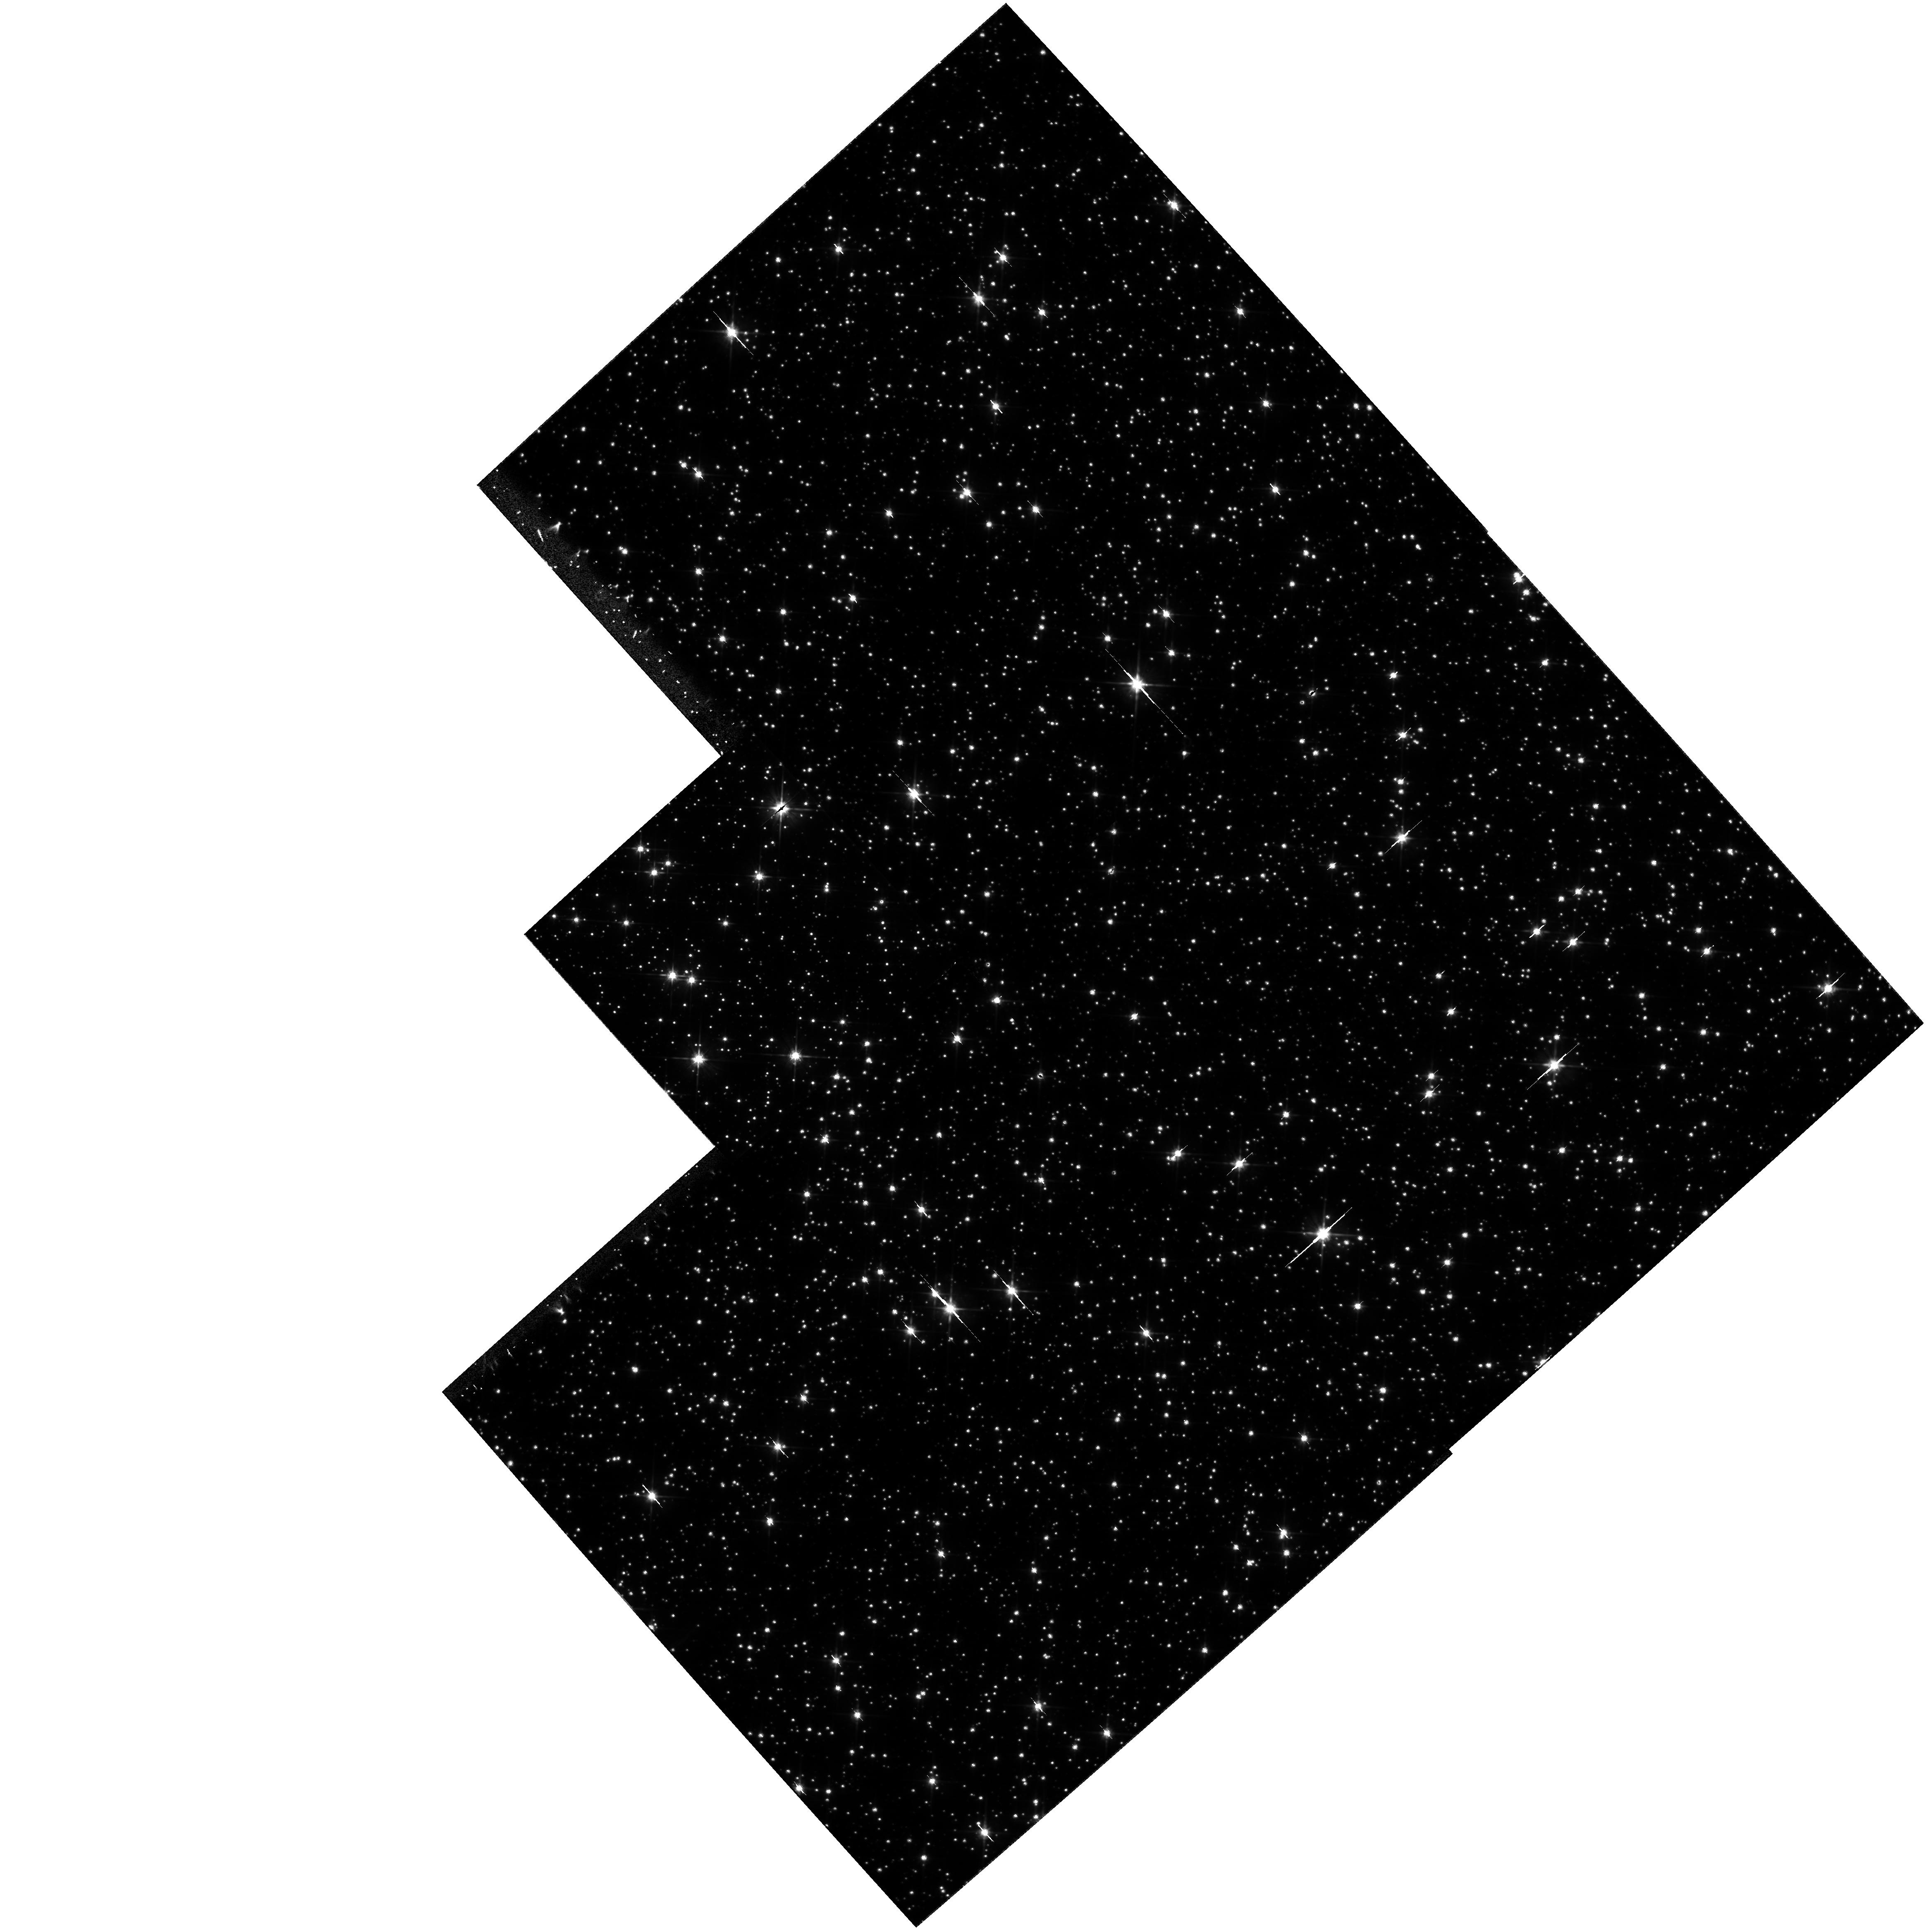
Target: NGC6558-FLD1. Instrument: WFPC2/PC. Filter: F606W. Exposure: 1.8 h. Observation ID: hst_6820_01_wfpc2_pc_f606w_u3lt01

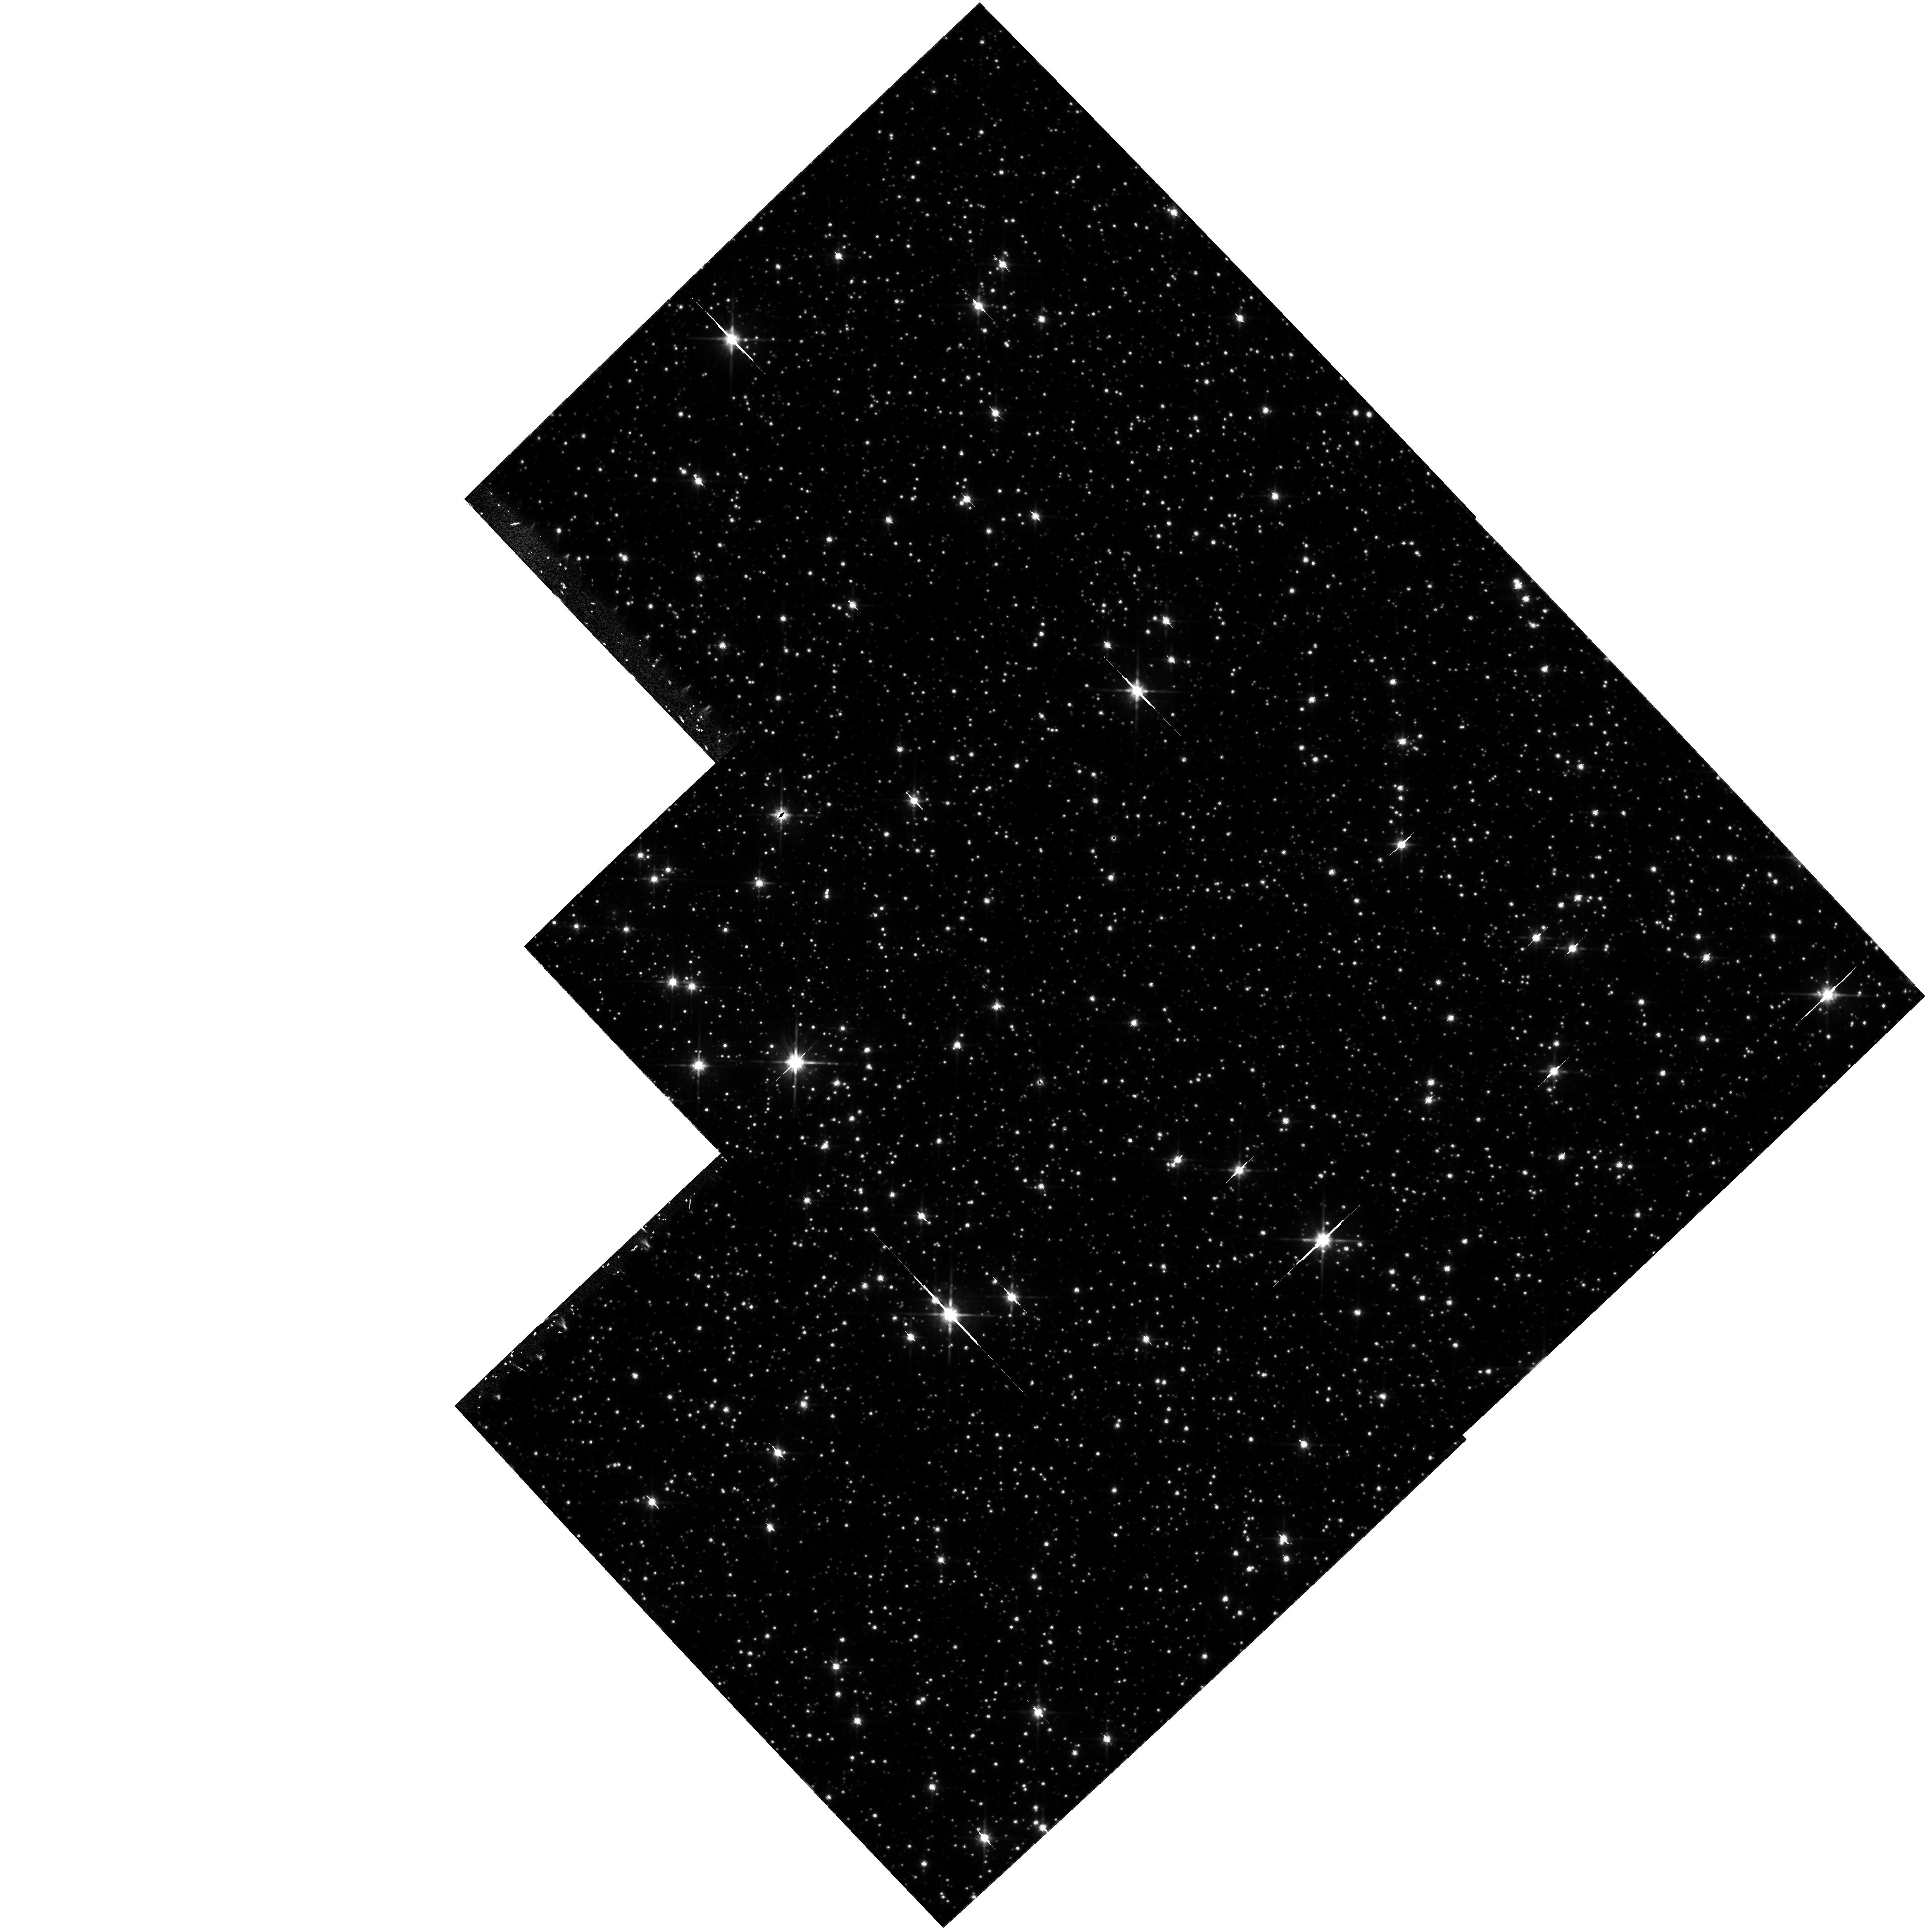
Target: NGC6558-FLD1. Instrument: WFPC2/PC. Filter: F814W. Exposure: 1.2 h. Observation ID: hst_6820_02_wfpc2_pc_f814w_u3lt02

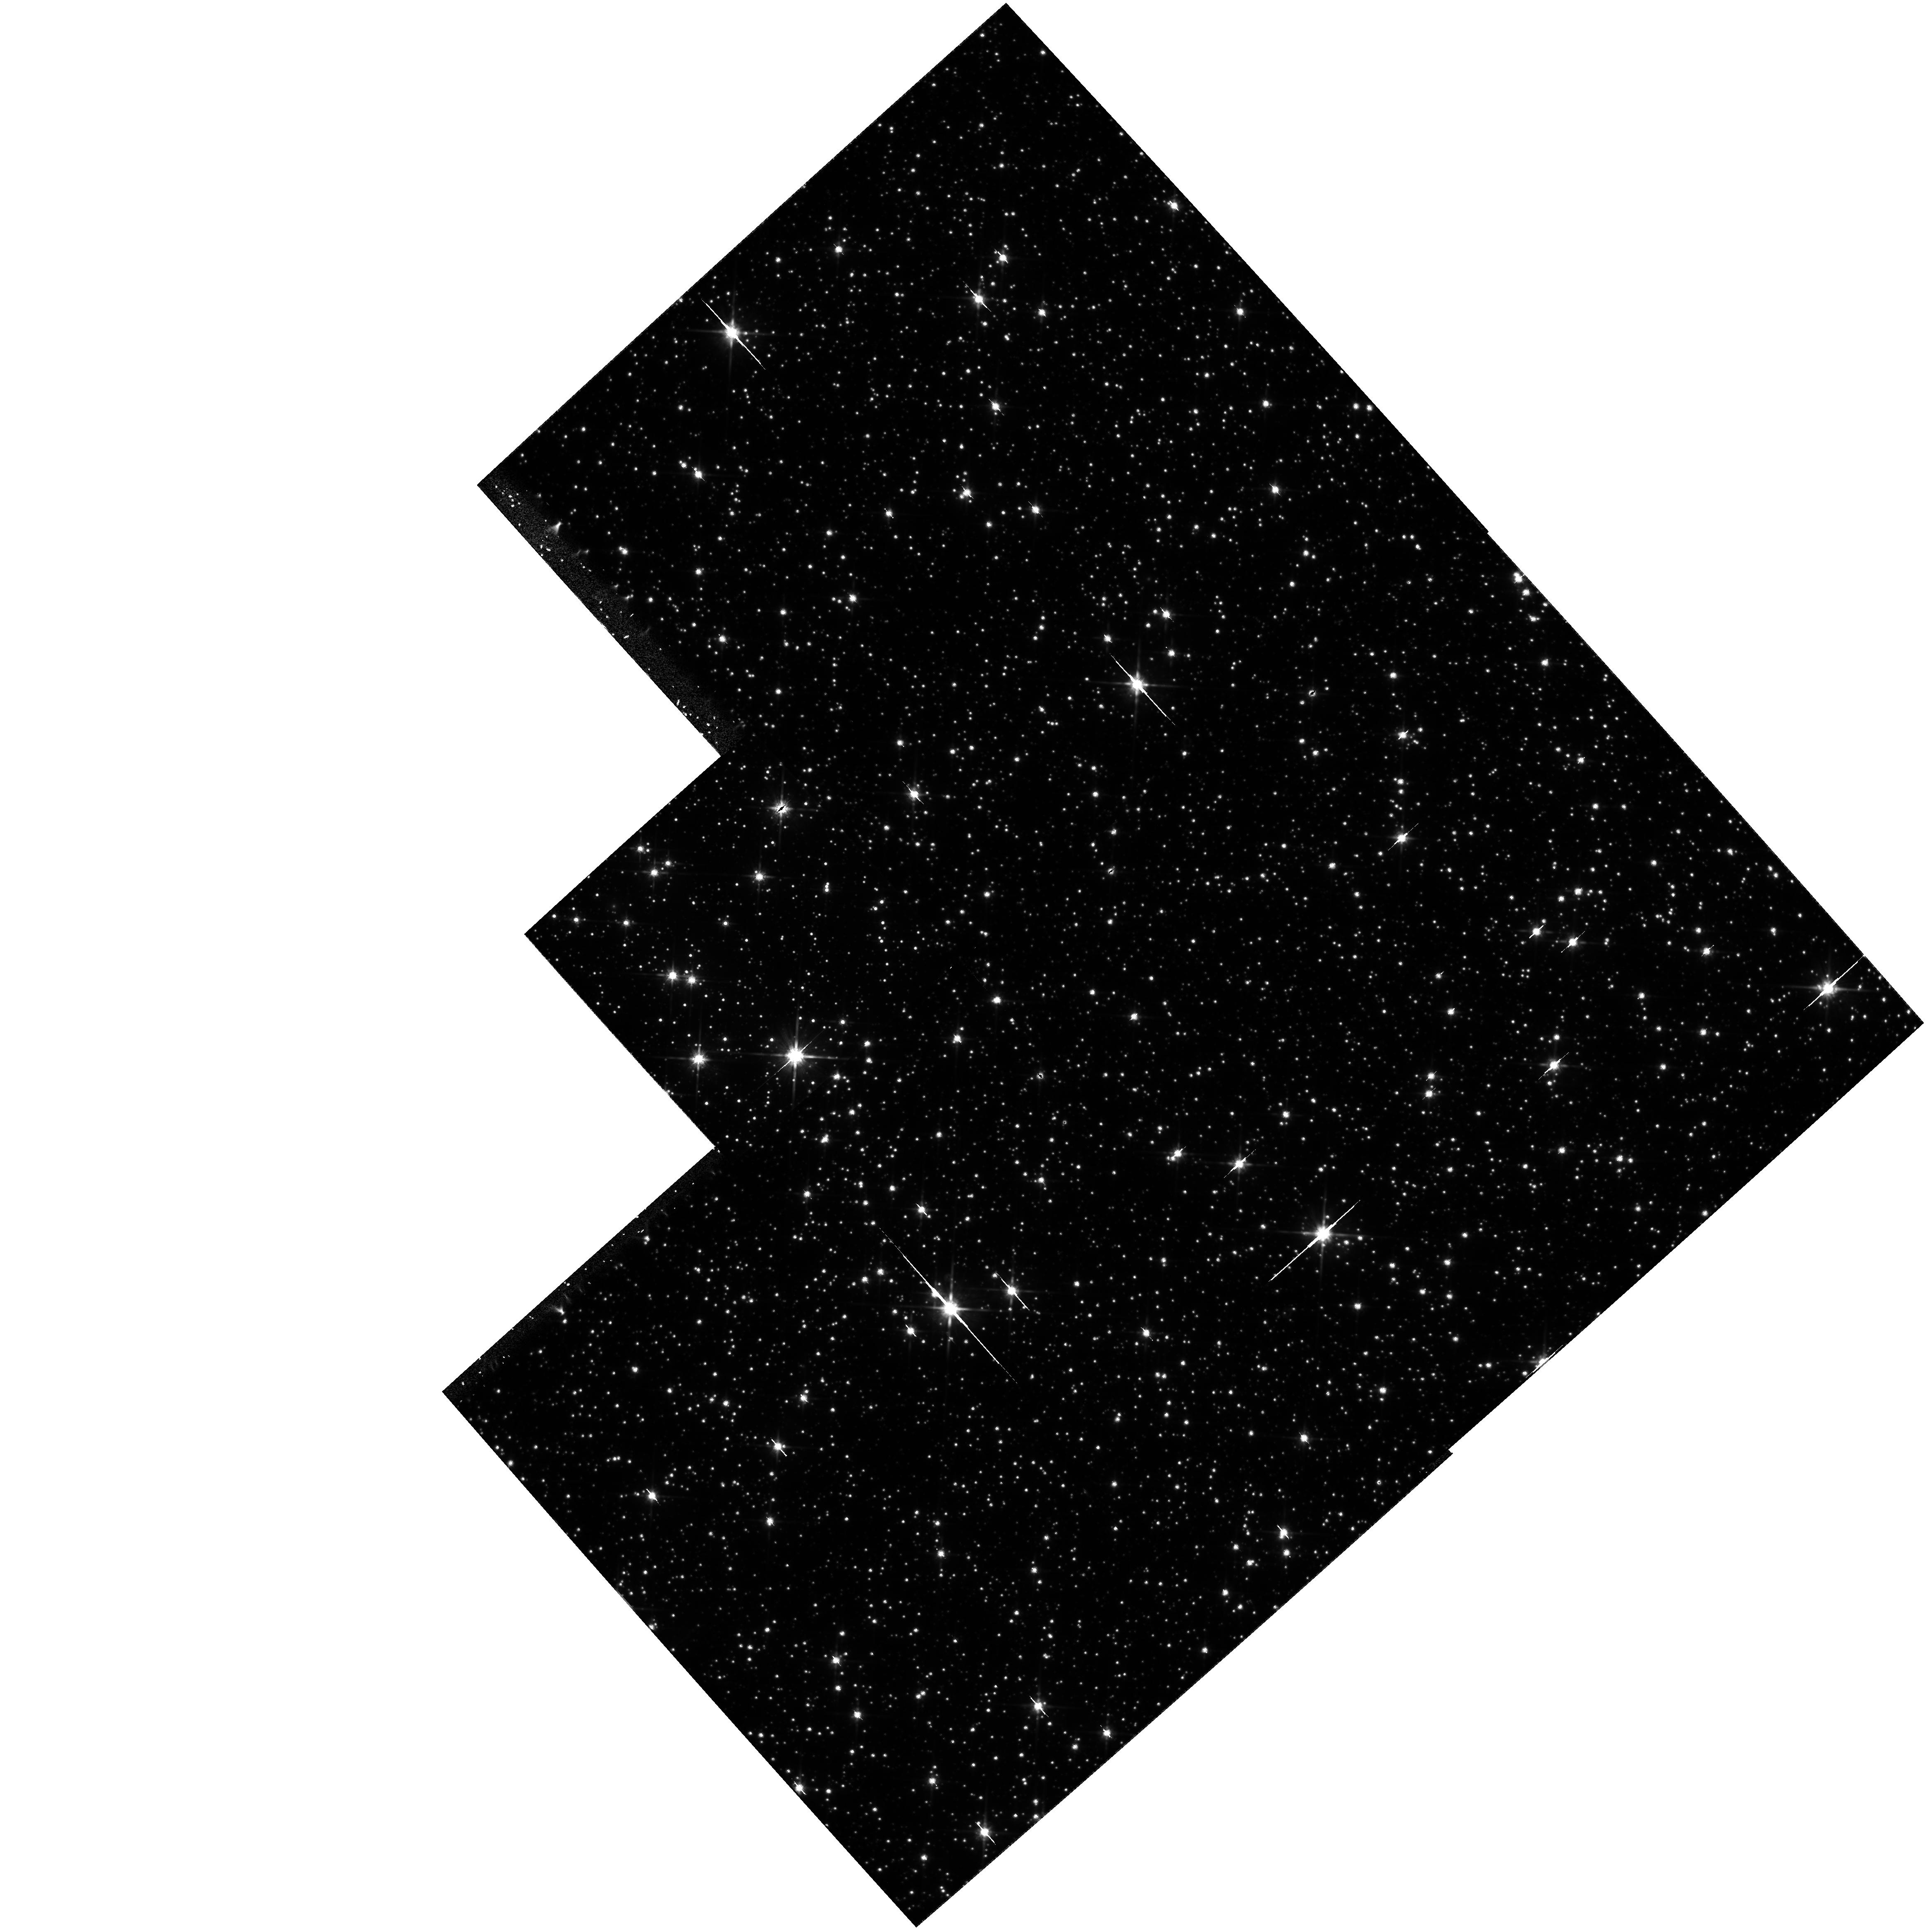
Target: NGC6558-FLD1. Instrument: WFPC2/PC. Filter: F814W. Exposure: 1.8 h. Observation ID: hst_6820_01_wfpc2_pc_f814w_u3lt01

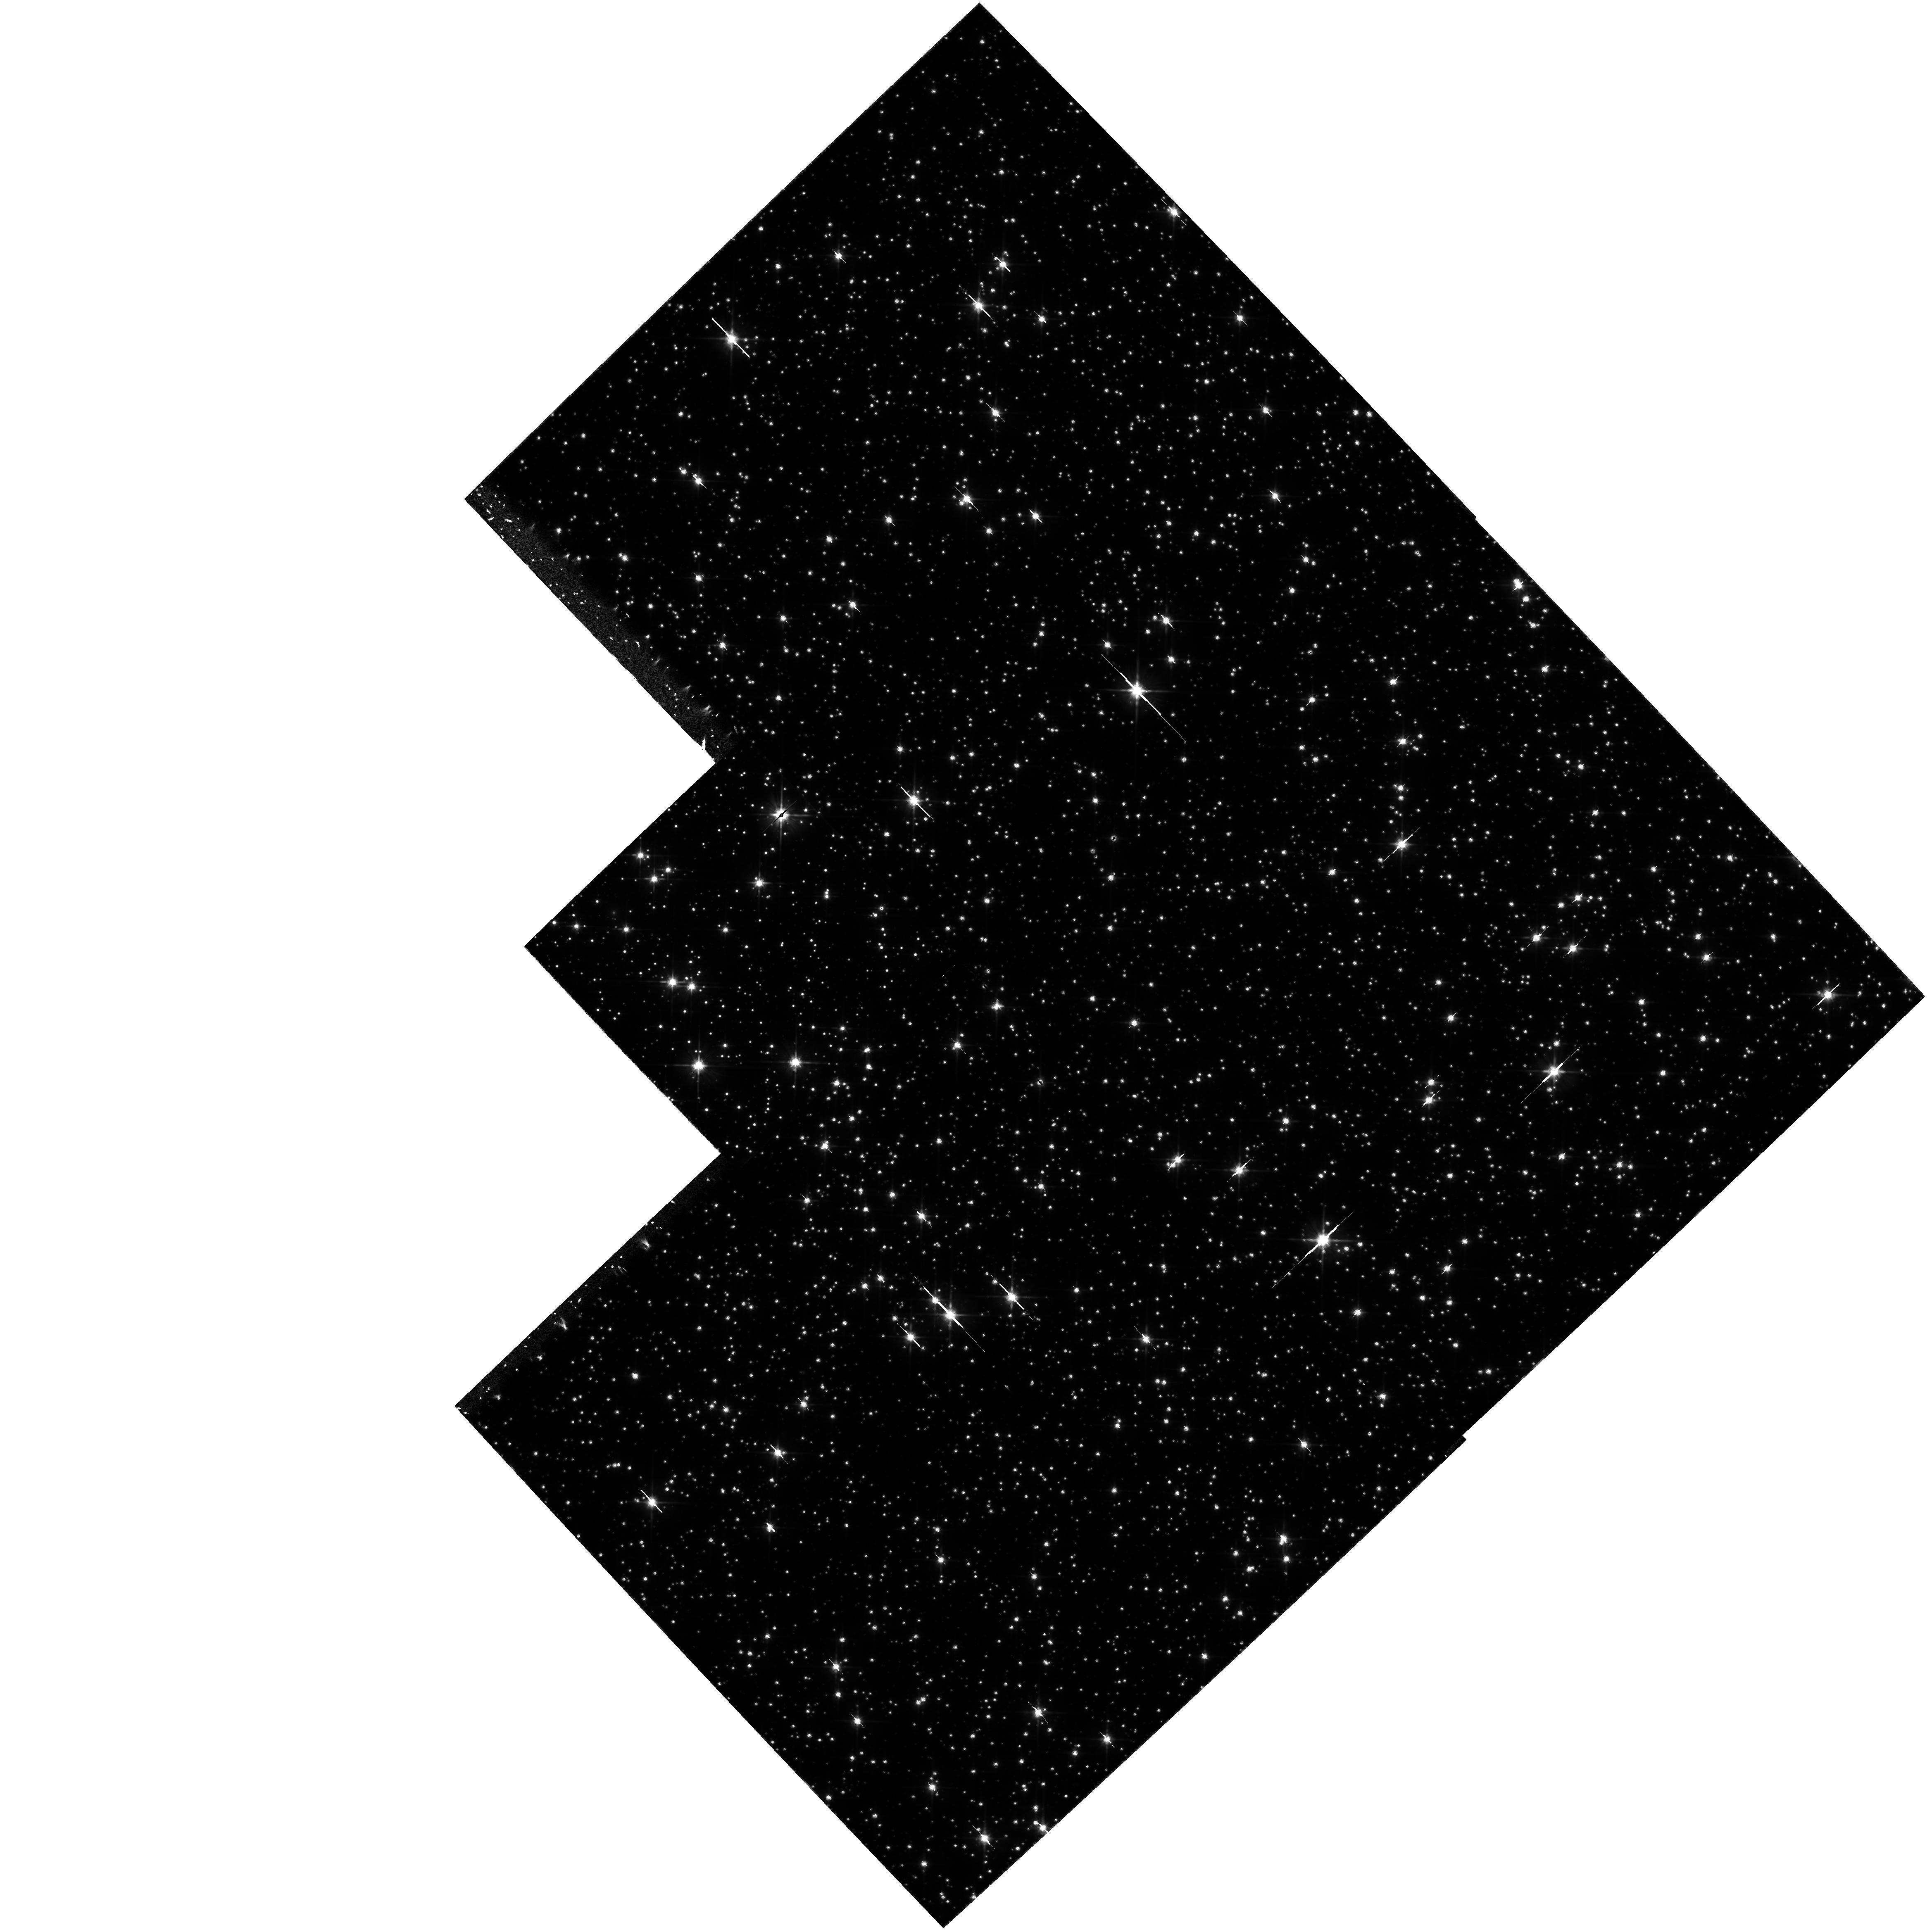
Target: NGC6558-FLD1. Instrument: WFPC2/PC. Filter: F606W. Exposure: 1.2 h. Observation ID: hst_6820_02_wfpc2_pc_f606w_u3lt02

A Very Deep Luminosity Function for the Galactic Bulge (PI: Renzini, Alvio)

We propose to obtain the deepest possible luminosity function in the Galactic bulge. This is the only old, metal rich stellar population that we can study down to M_I~eq +12, unaffected by the dynamical processes that are known to occur in globular clusters. The initial mass function (IMF) of a metal rich stellar population is of fundamental importance in modelling the formation, evolution, and integrated light of galaxies. The discovery of large numbers of microlensing events toward the bulge has greatly increased the need to define the bulge luminosity function to as faint a limit as possible, in order to constrain whether the high microlensing rate can be attributed to normal stars, instead of dark matter or brown dwarfs.